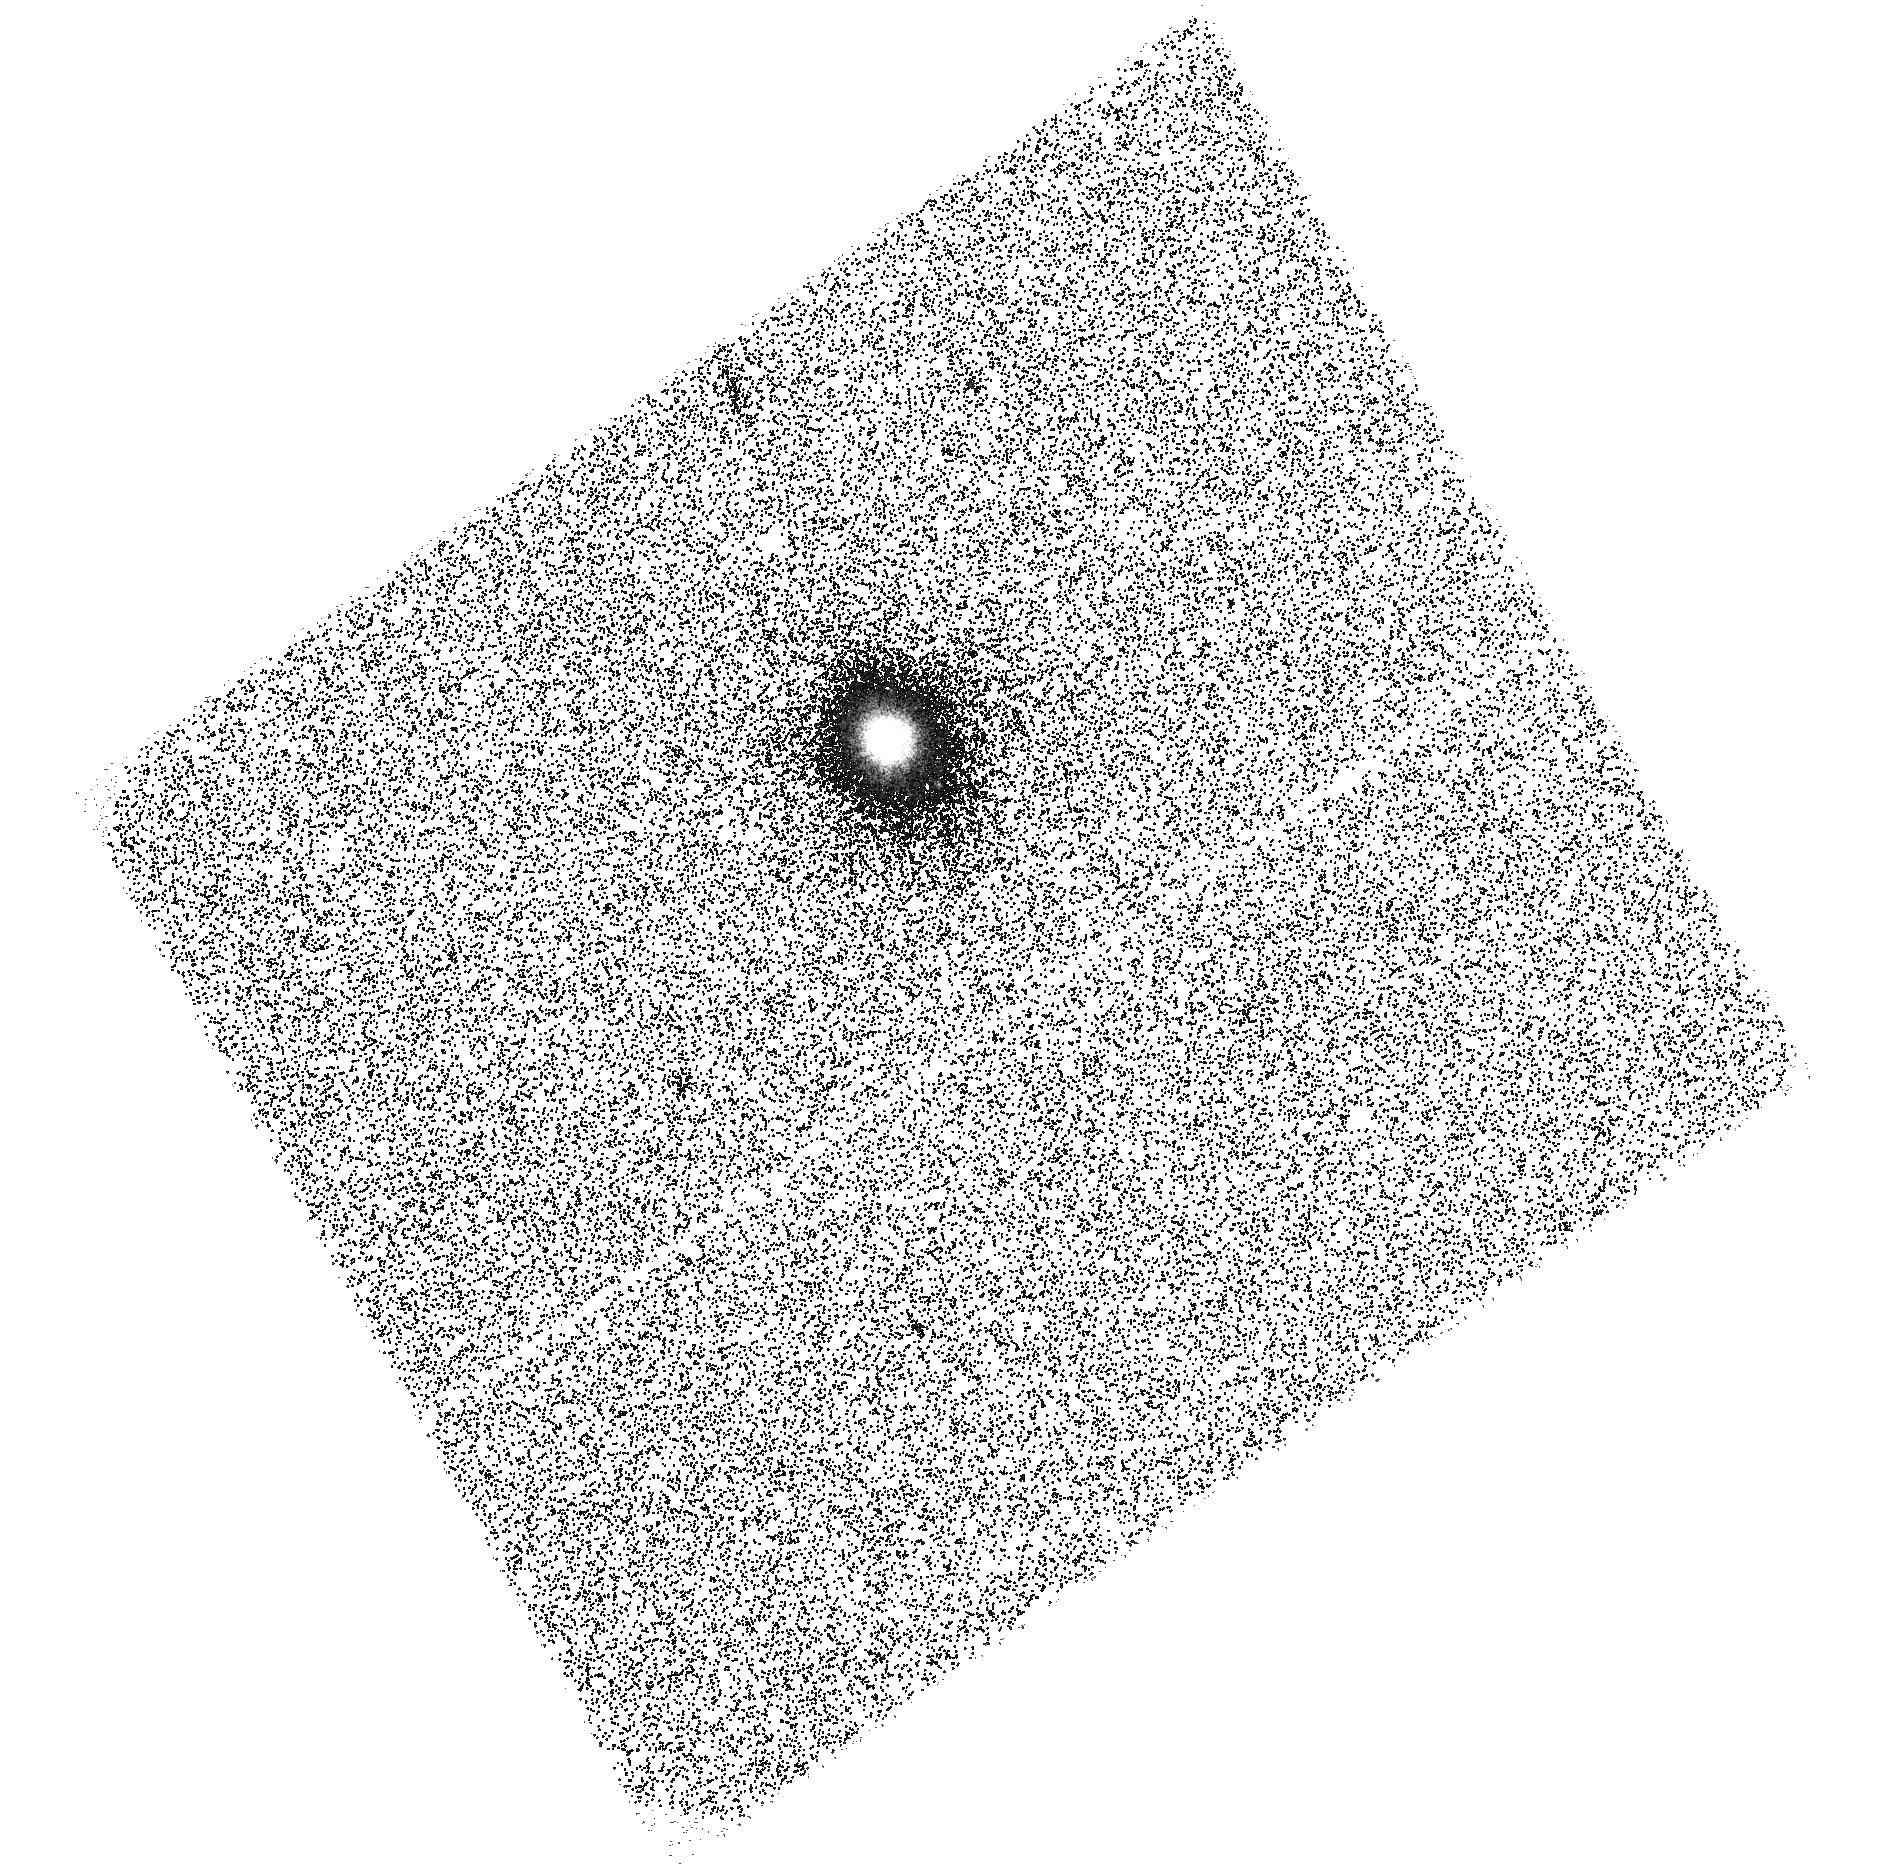
Target: SDSS-J125733.63+542850.5. Instrument: ACS/SBC. Filter: F140LP. Exposure: 48 min. Observation ID: hst_15395_02_acs_sbc_f140lp_jdqd02

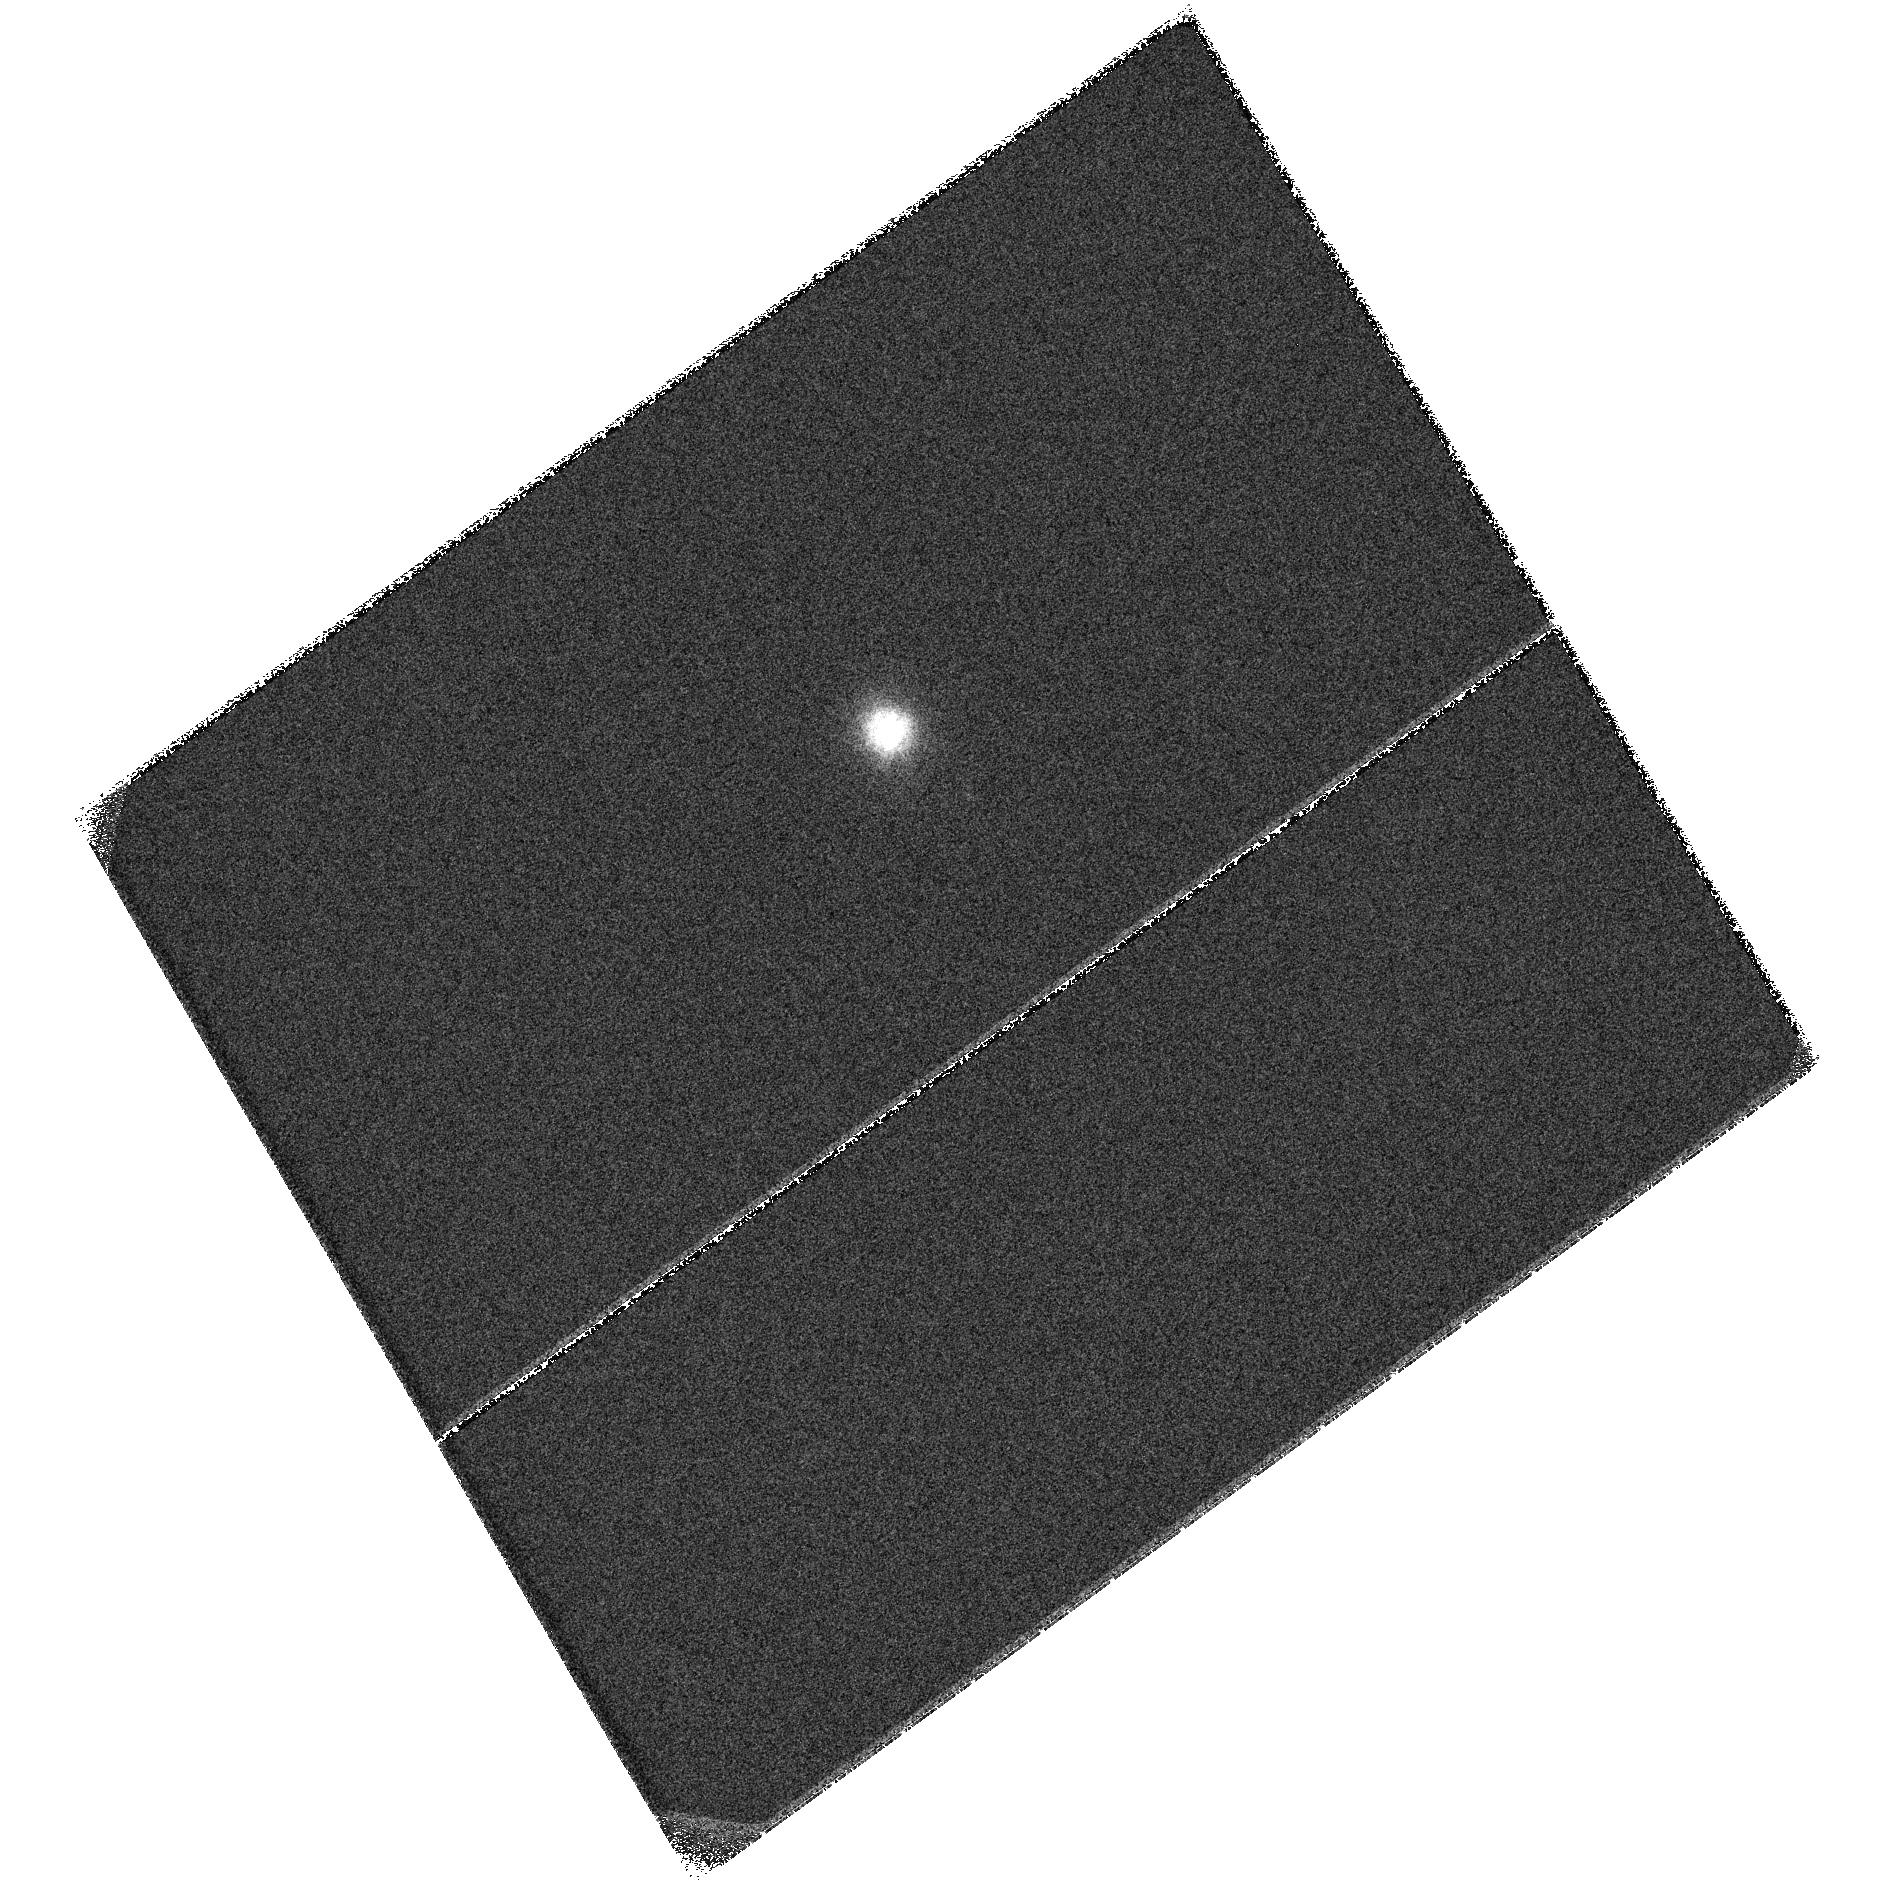
Target: SDSS-J125733.63+542850.5. Instrument: ACS/SBC. Filter: F125LP. Exposure: 48 min. Observation ID: hst_15395_01_acs_sbc_f125lp_jdqd01

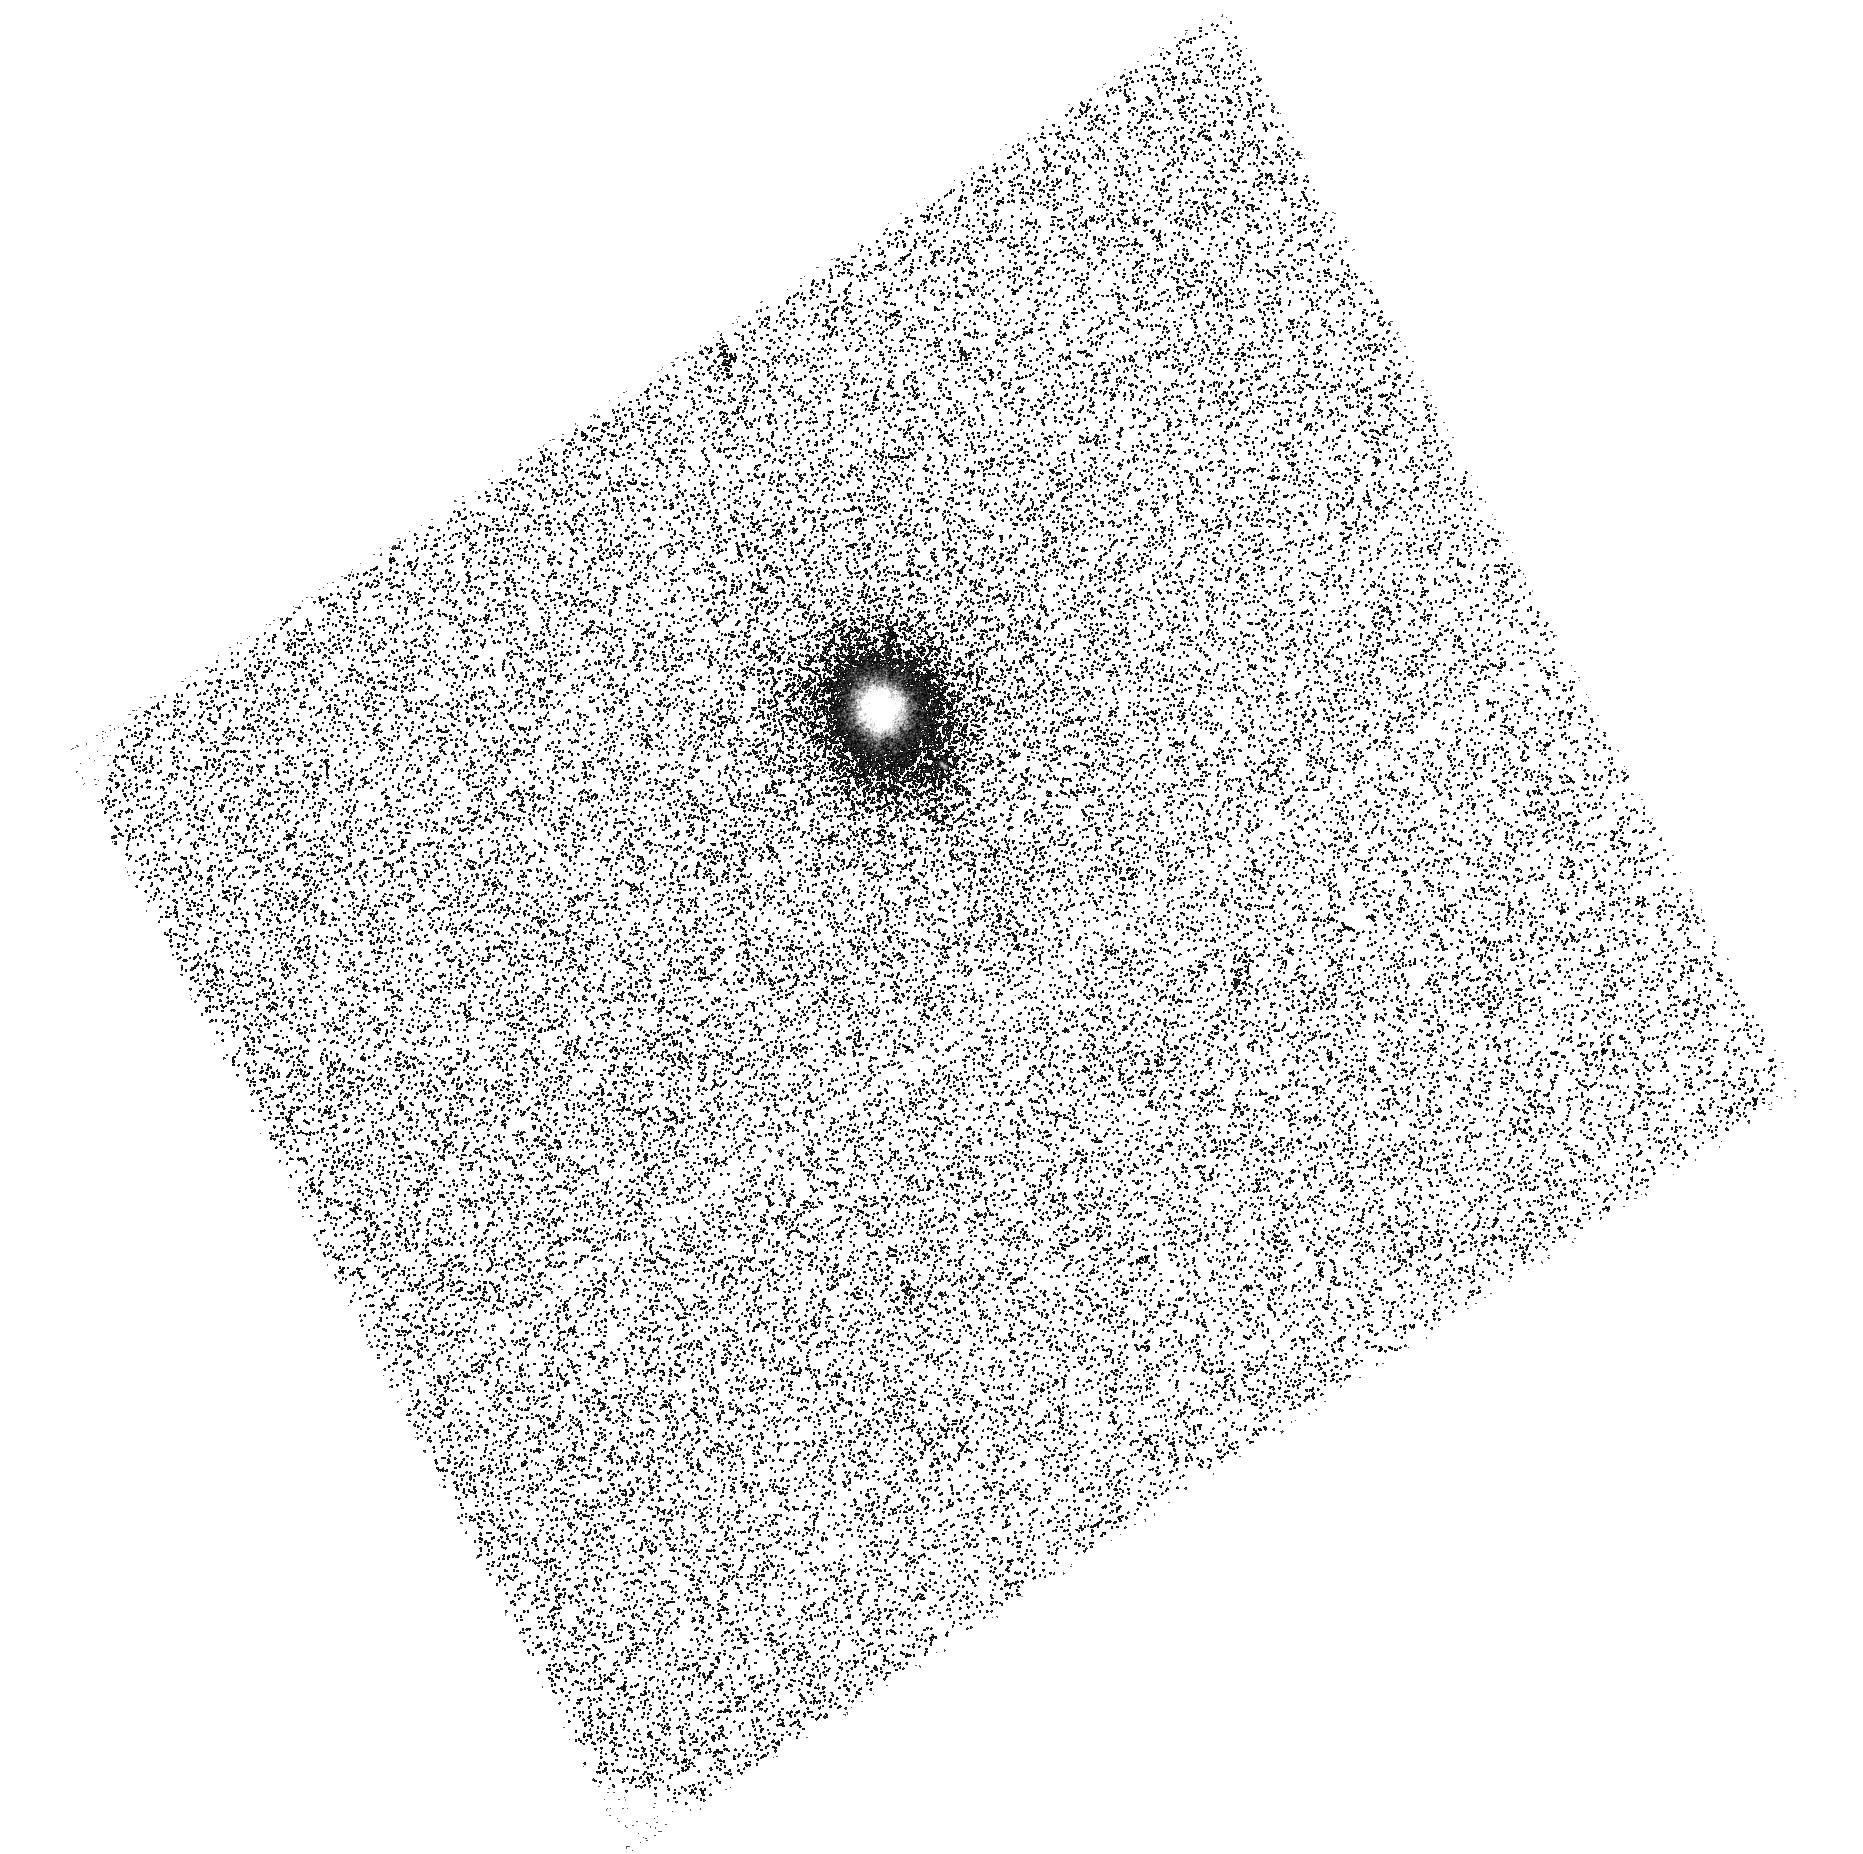
Target: SDSS-J125733.63+542850.5. Instrument: ACS/SBC. Filter: F150LP. Exposure: 48 min. Observation ID: hst_15395_03_acs_sbc_f150lp_jdqd03

ACS Color dependence of SBC EE (PI: Avila, Roberto)

The cycle 23 program CAL/ACS 14408 (PI: Avila) was designed to measure the encircled energy curves of the three most popular SBC imaging filters (F125LP, F140LP, F150LP). That proposal promised to complete the EE studies using the other three imaging filters after its results were published. Results published in ISR ACS 2016-05 (Avila and Chiaberge) show that the encircled energy curves are within 1% of the mean for apertures bigger than 0.5". Continuing the investigation using the other three filters (F115LP, F165LP, F122M) would provide little value. Instead we propose repeating the original program using a cooler star in order to determine whether there is any source color dependence for the EE curves. The white dwarf that was observed in the cycle 23 program had Teff = 13390K. Here we will observe a cooler star that has a spectrum dominated by longer wavelengths in the FUV.